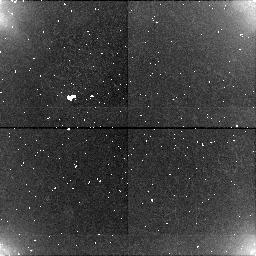
Target: field at RA 359.990°, Dec -0.010°. Instrument: NICMOS/NIC1. Filter: BLANK. Exposure: 6 min. Observation ID: n4uc01020

GRISM SPECTOPHOTOMETRY OF THE URANUS RING (PI: Smith, Bradford A.)

Details of the near-infrared spectral reflectance of the Uranus rings are poorly known, because of problems associated with the scattered light from the planet. Grism spectroscopy of the brightest part of the Epsilon ring will be made with the planet just outside the field of view. To minimize the glare from Uranus, the observations should made when the widest part of the Epsilon ring is at a position angle of approximately 174 degrees. This is one in a series of observations designed to intercompare the near-infrared spectral reflectivity of dark objects in the solar system. Some record of processes that occurred within the Uranus subnebula may be left on the surfaces of the ring particles or the surface coatings of the associated dark inner satellites.